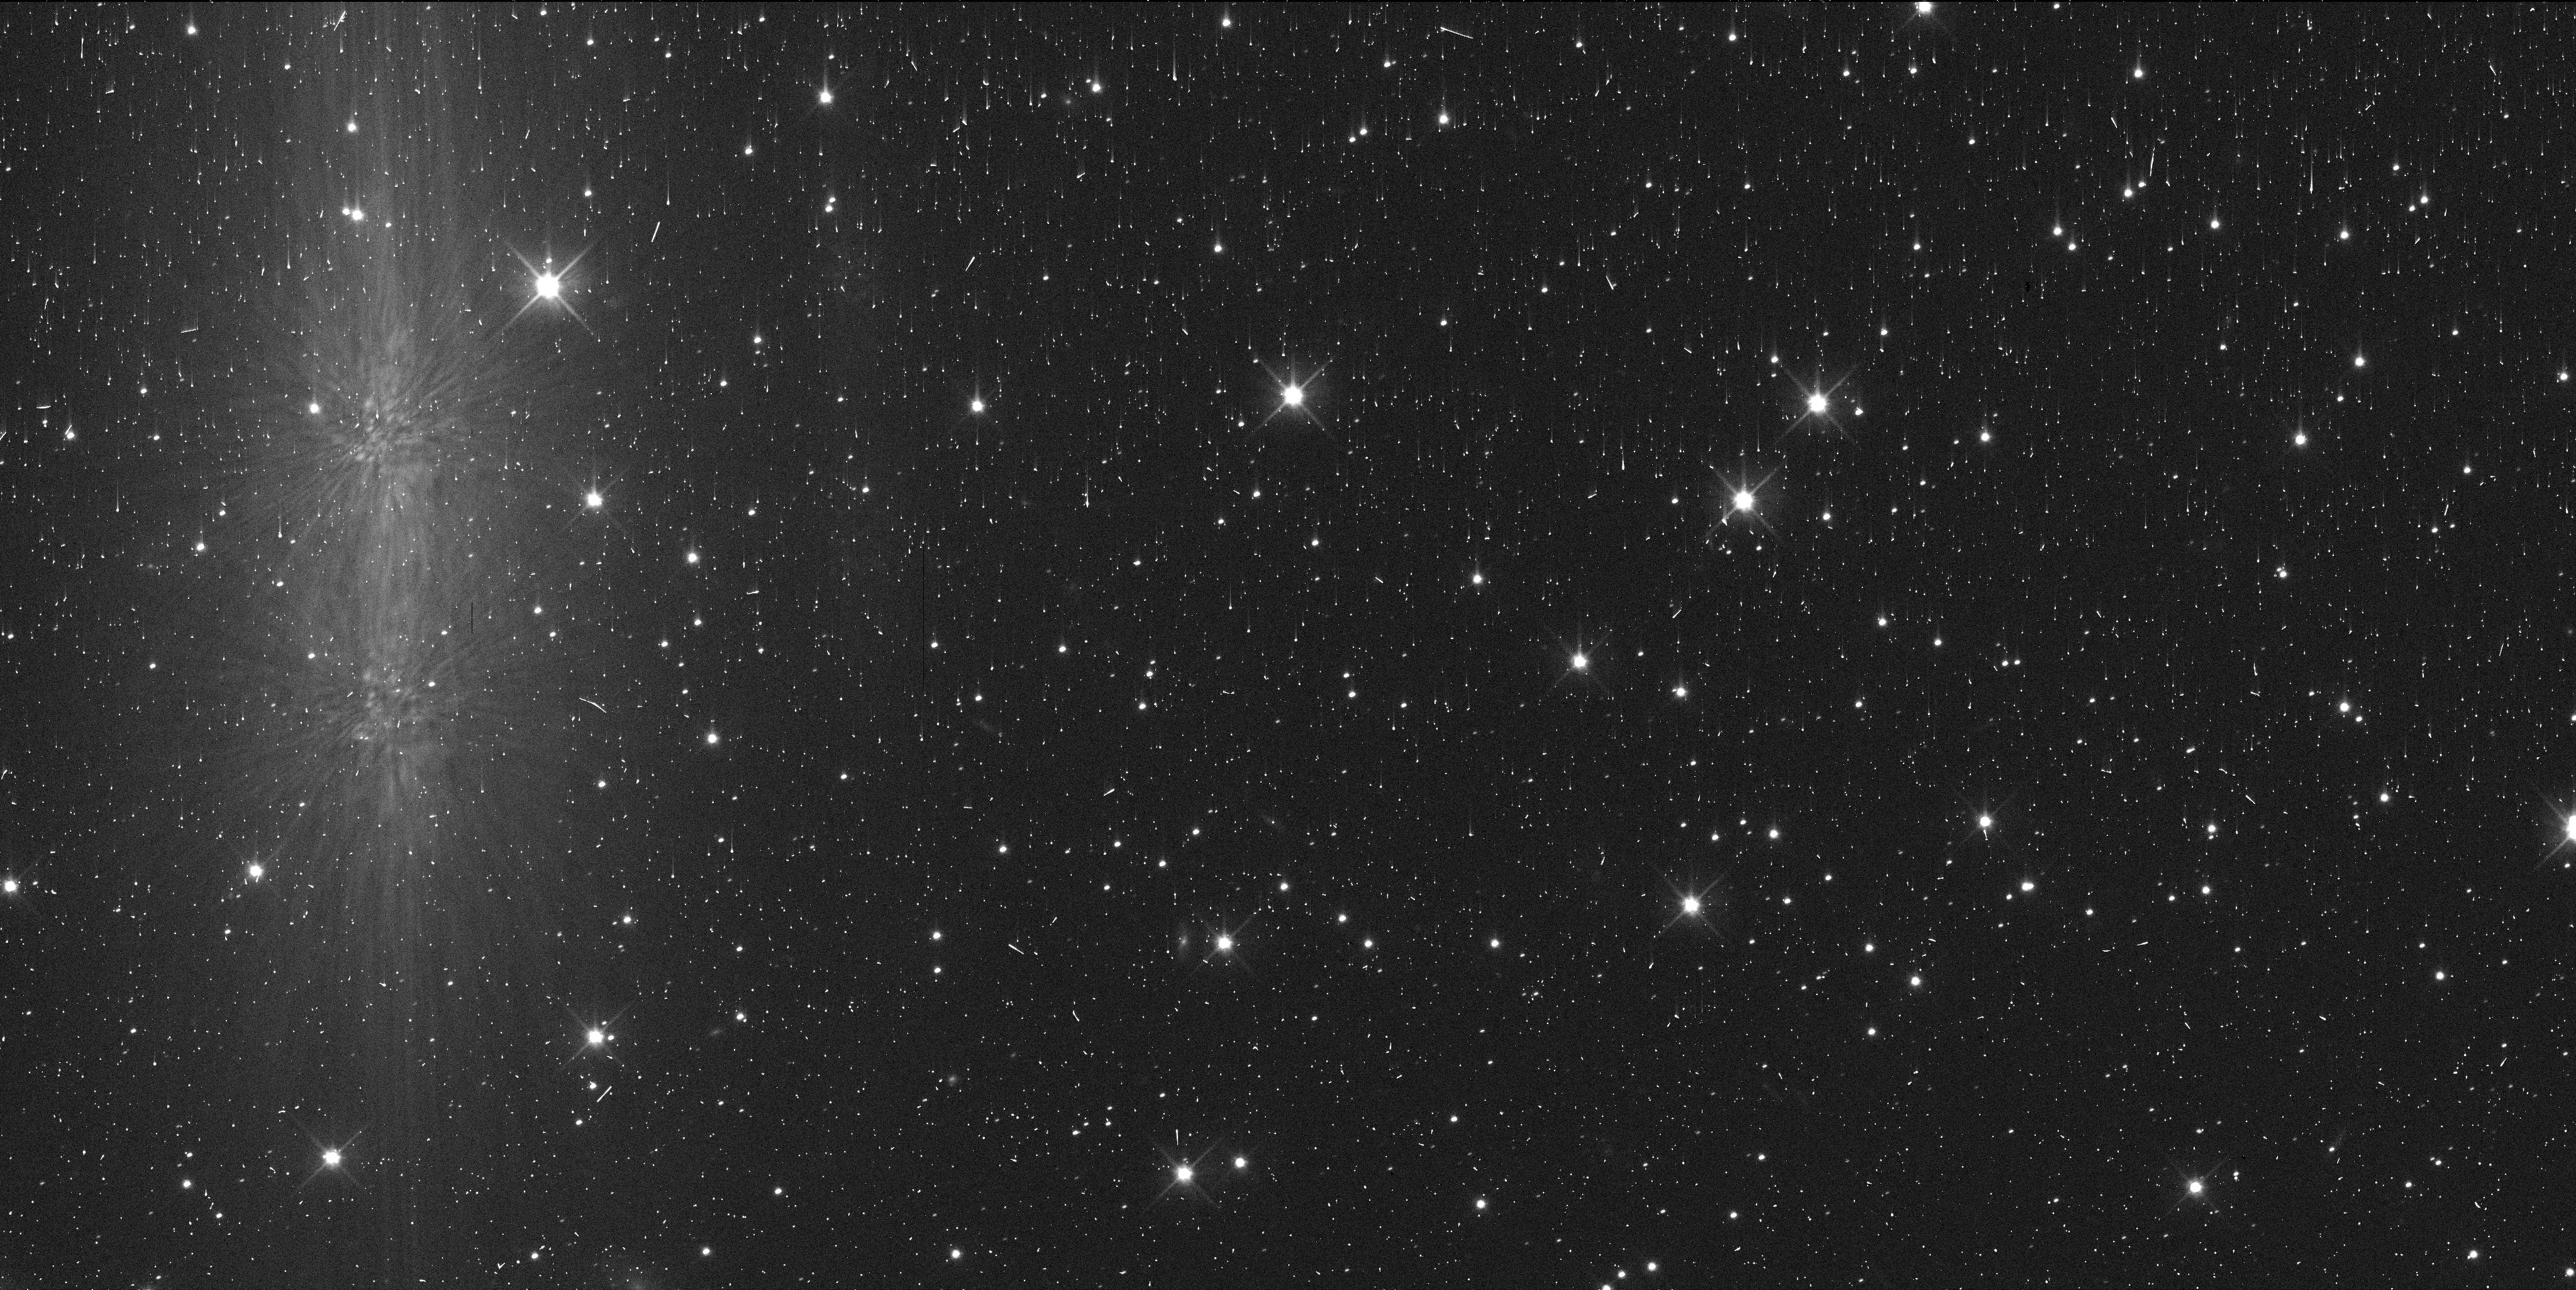
Target: 2020KV11
Instrument: WFC3/UVIS
Filter: F606W
Exposure: 6 min
Observation ID: ieu505irq

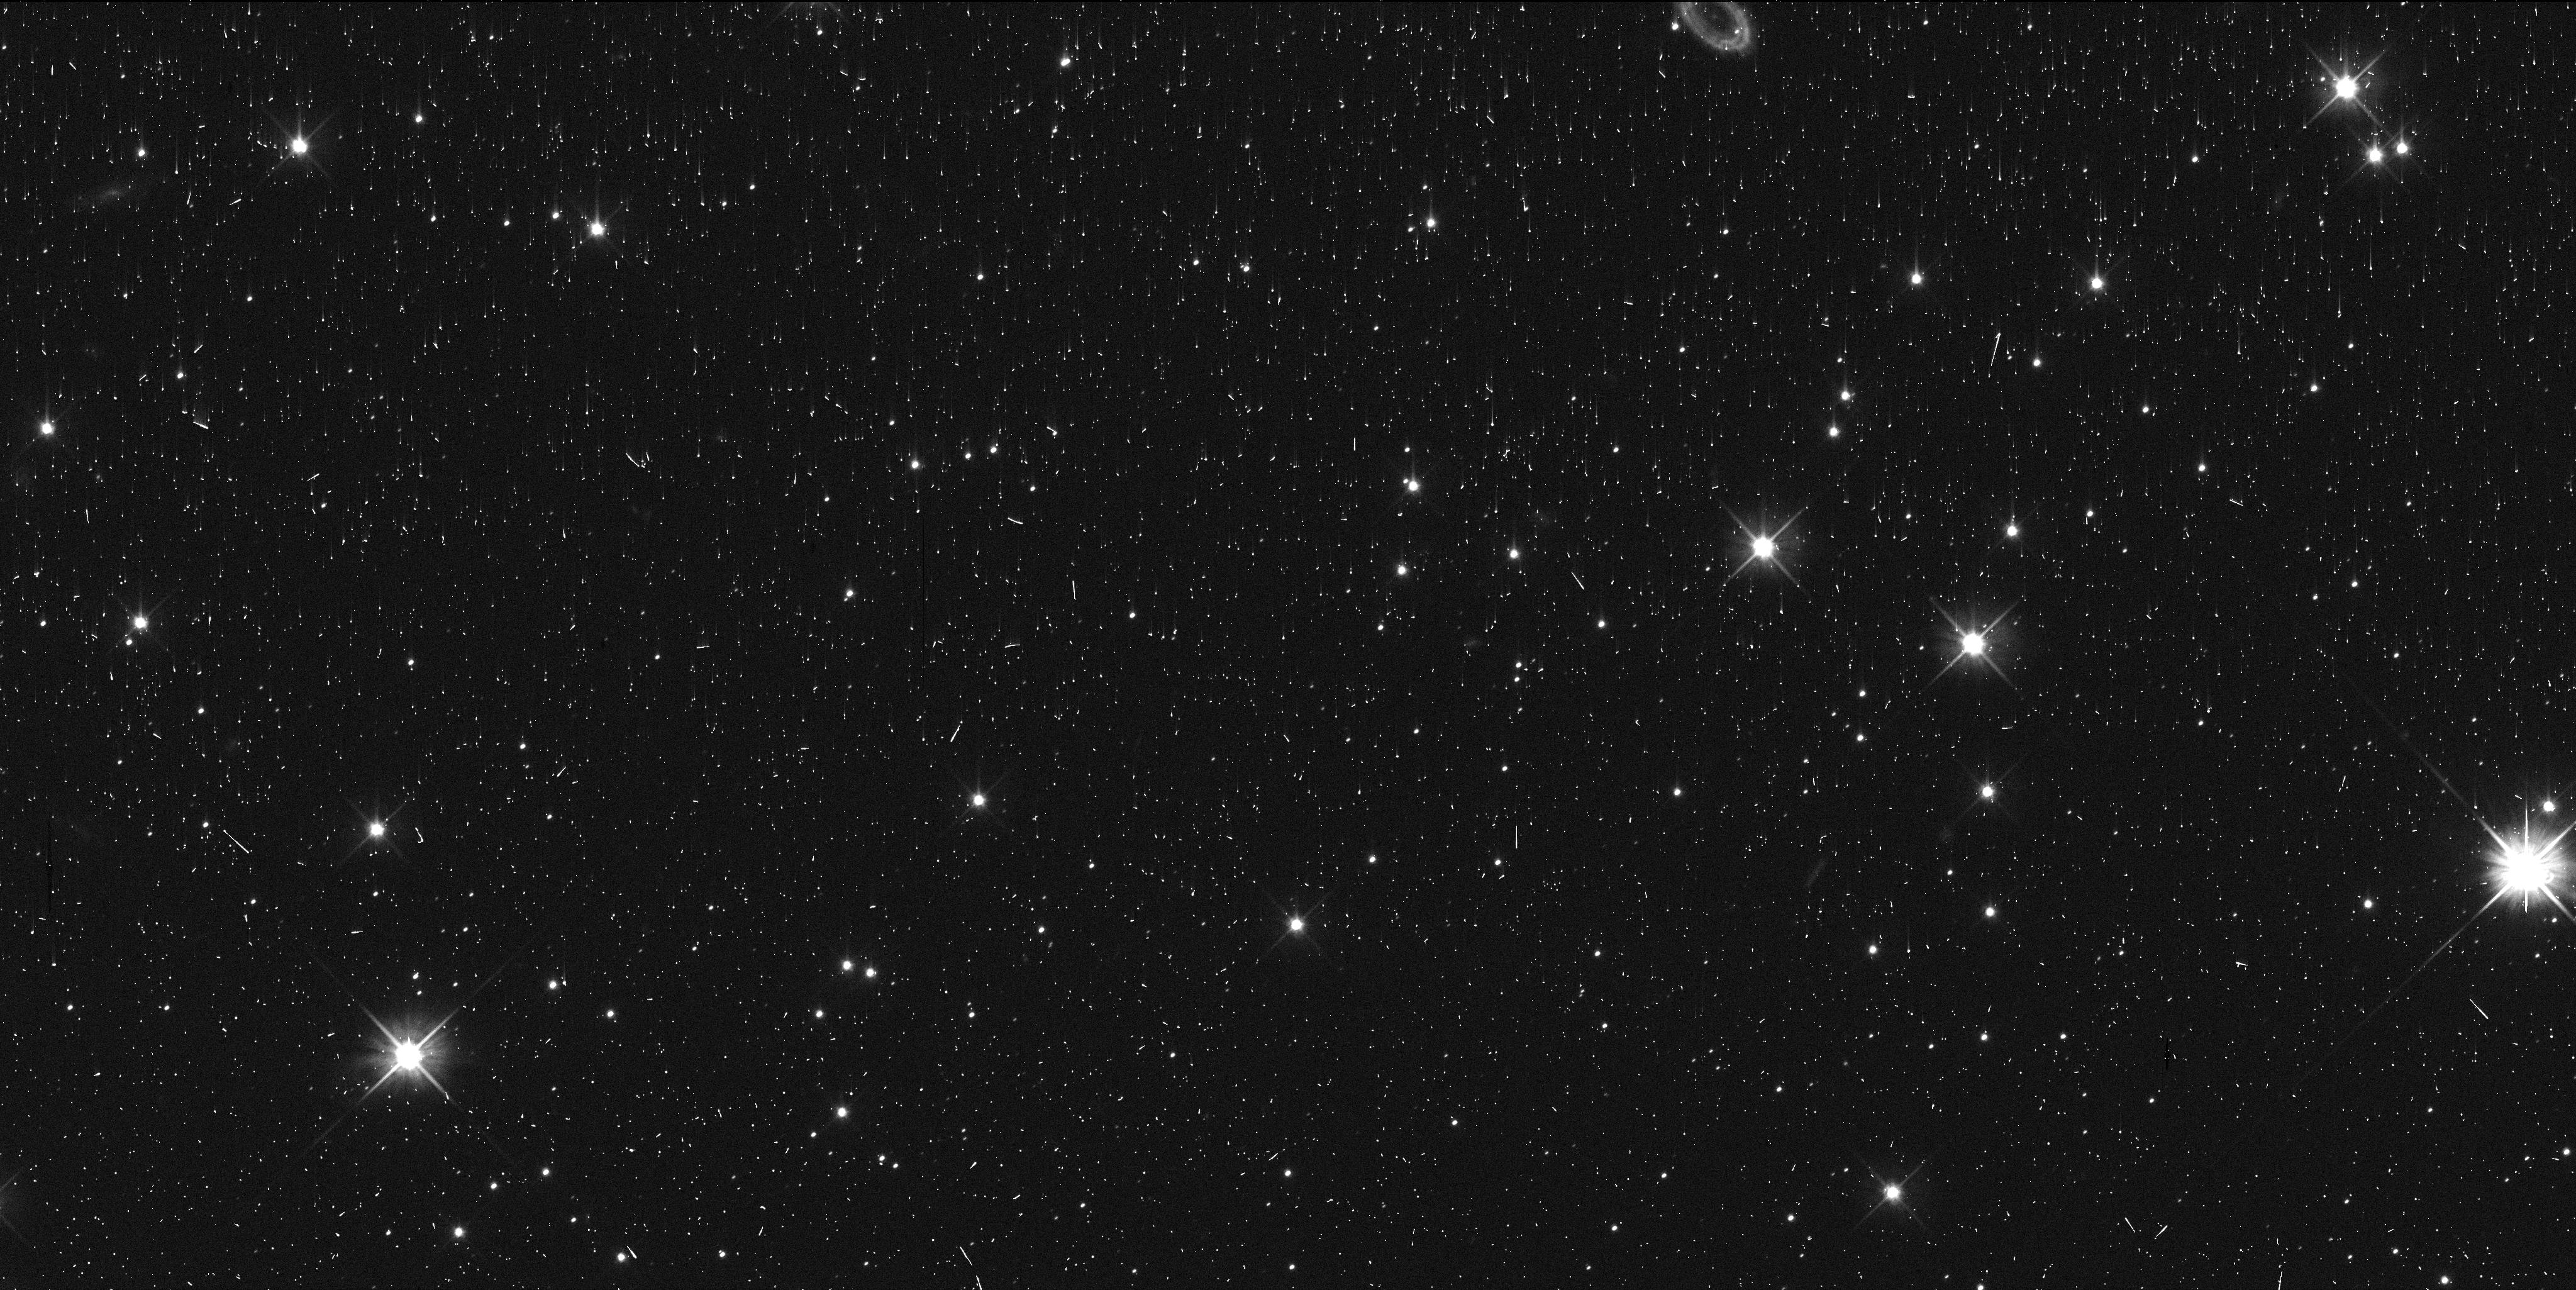
Target: 2020KS11
Instrument: WFC3/UVIS
Filter: F606W
Exposure: 6 min
Observation ID: ieu501itq

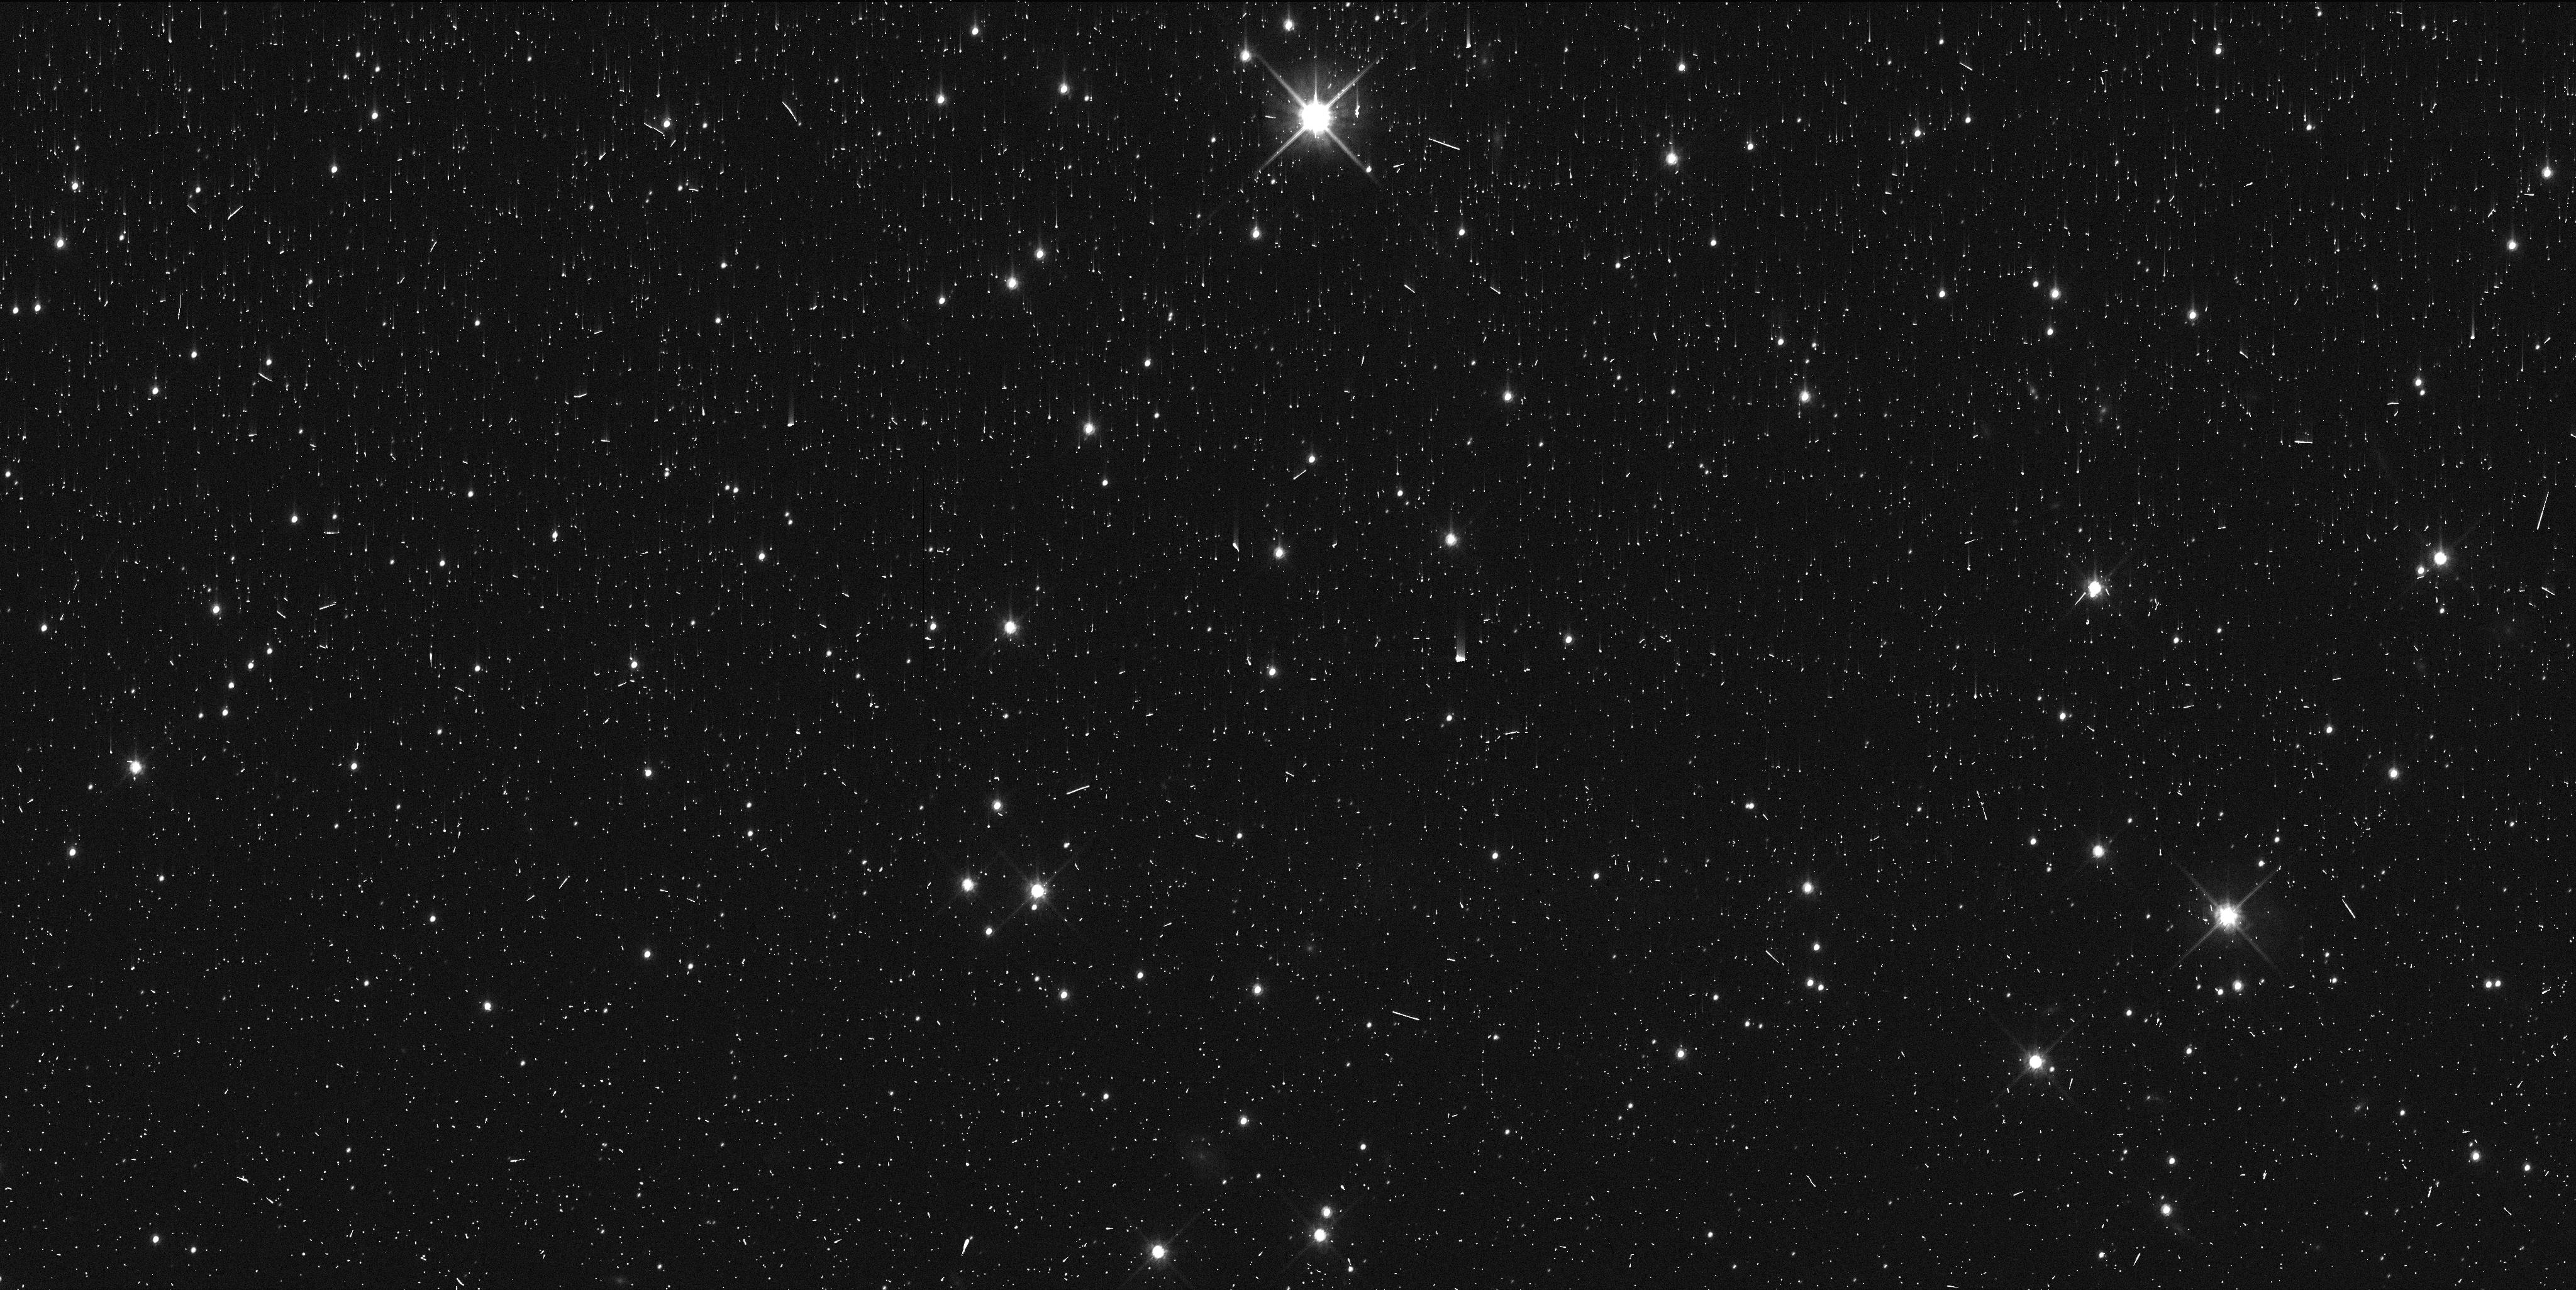
Target: 2020KV11
Instrument: WFC3/UVIS
Filter: F814W
Exposure: 6 min
Observation ID: ieu503qsq

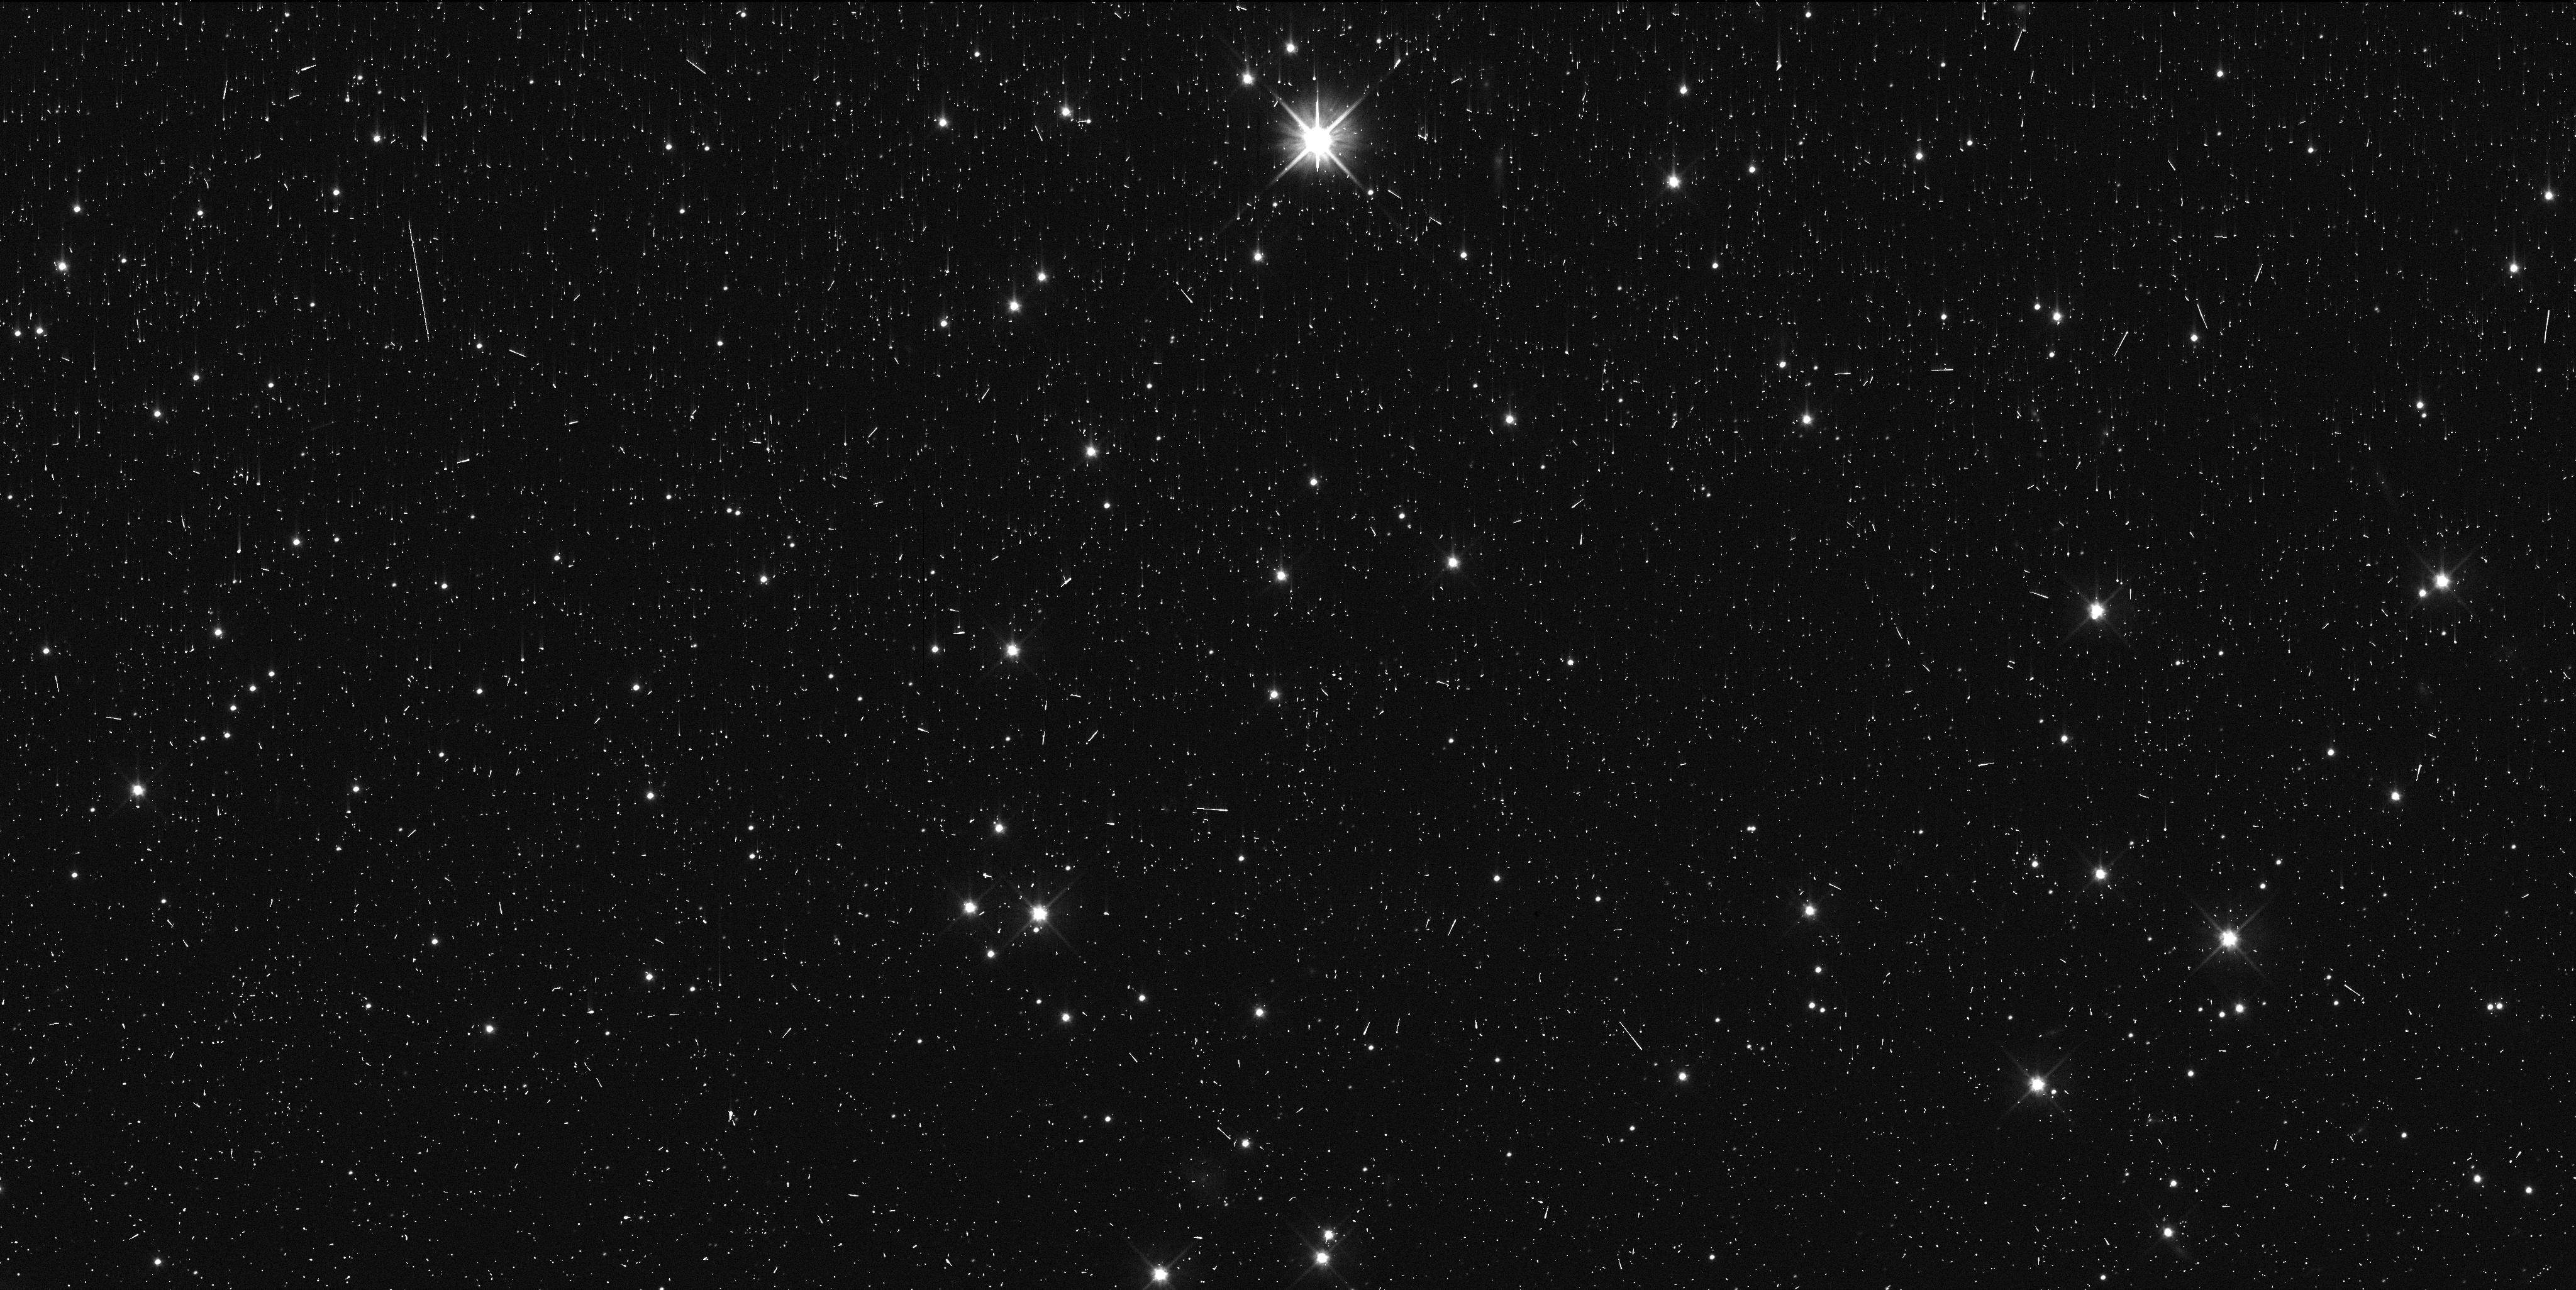
Target: 2020KV11
Instrument: WFC3/UVIS
Filter: F606W
Exposure: 6 min
Observation ID: ieu503qlq

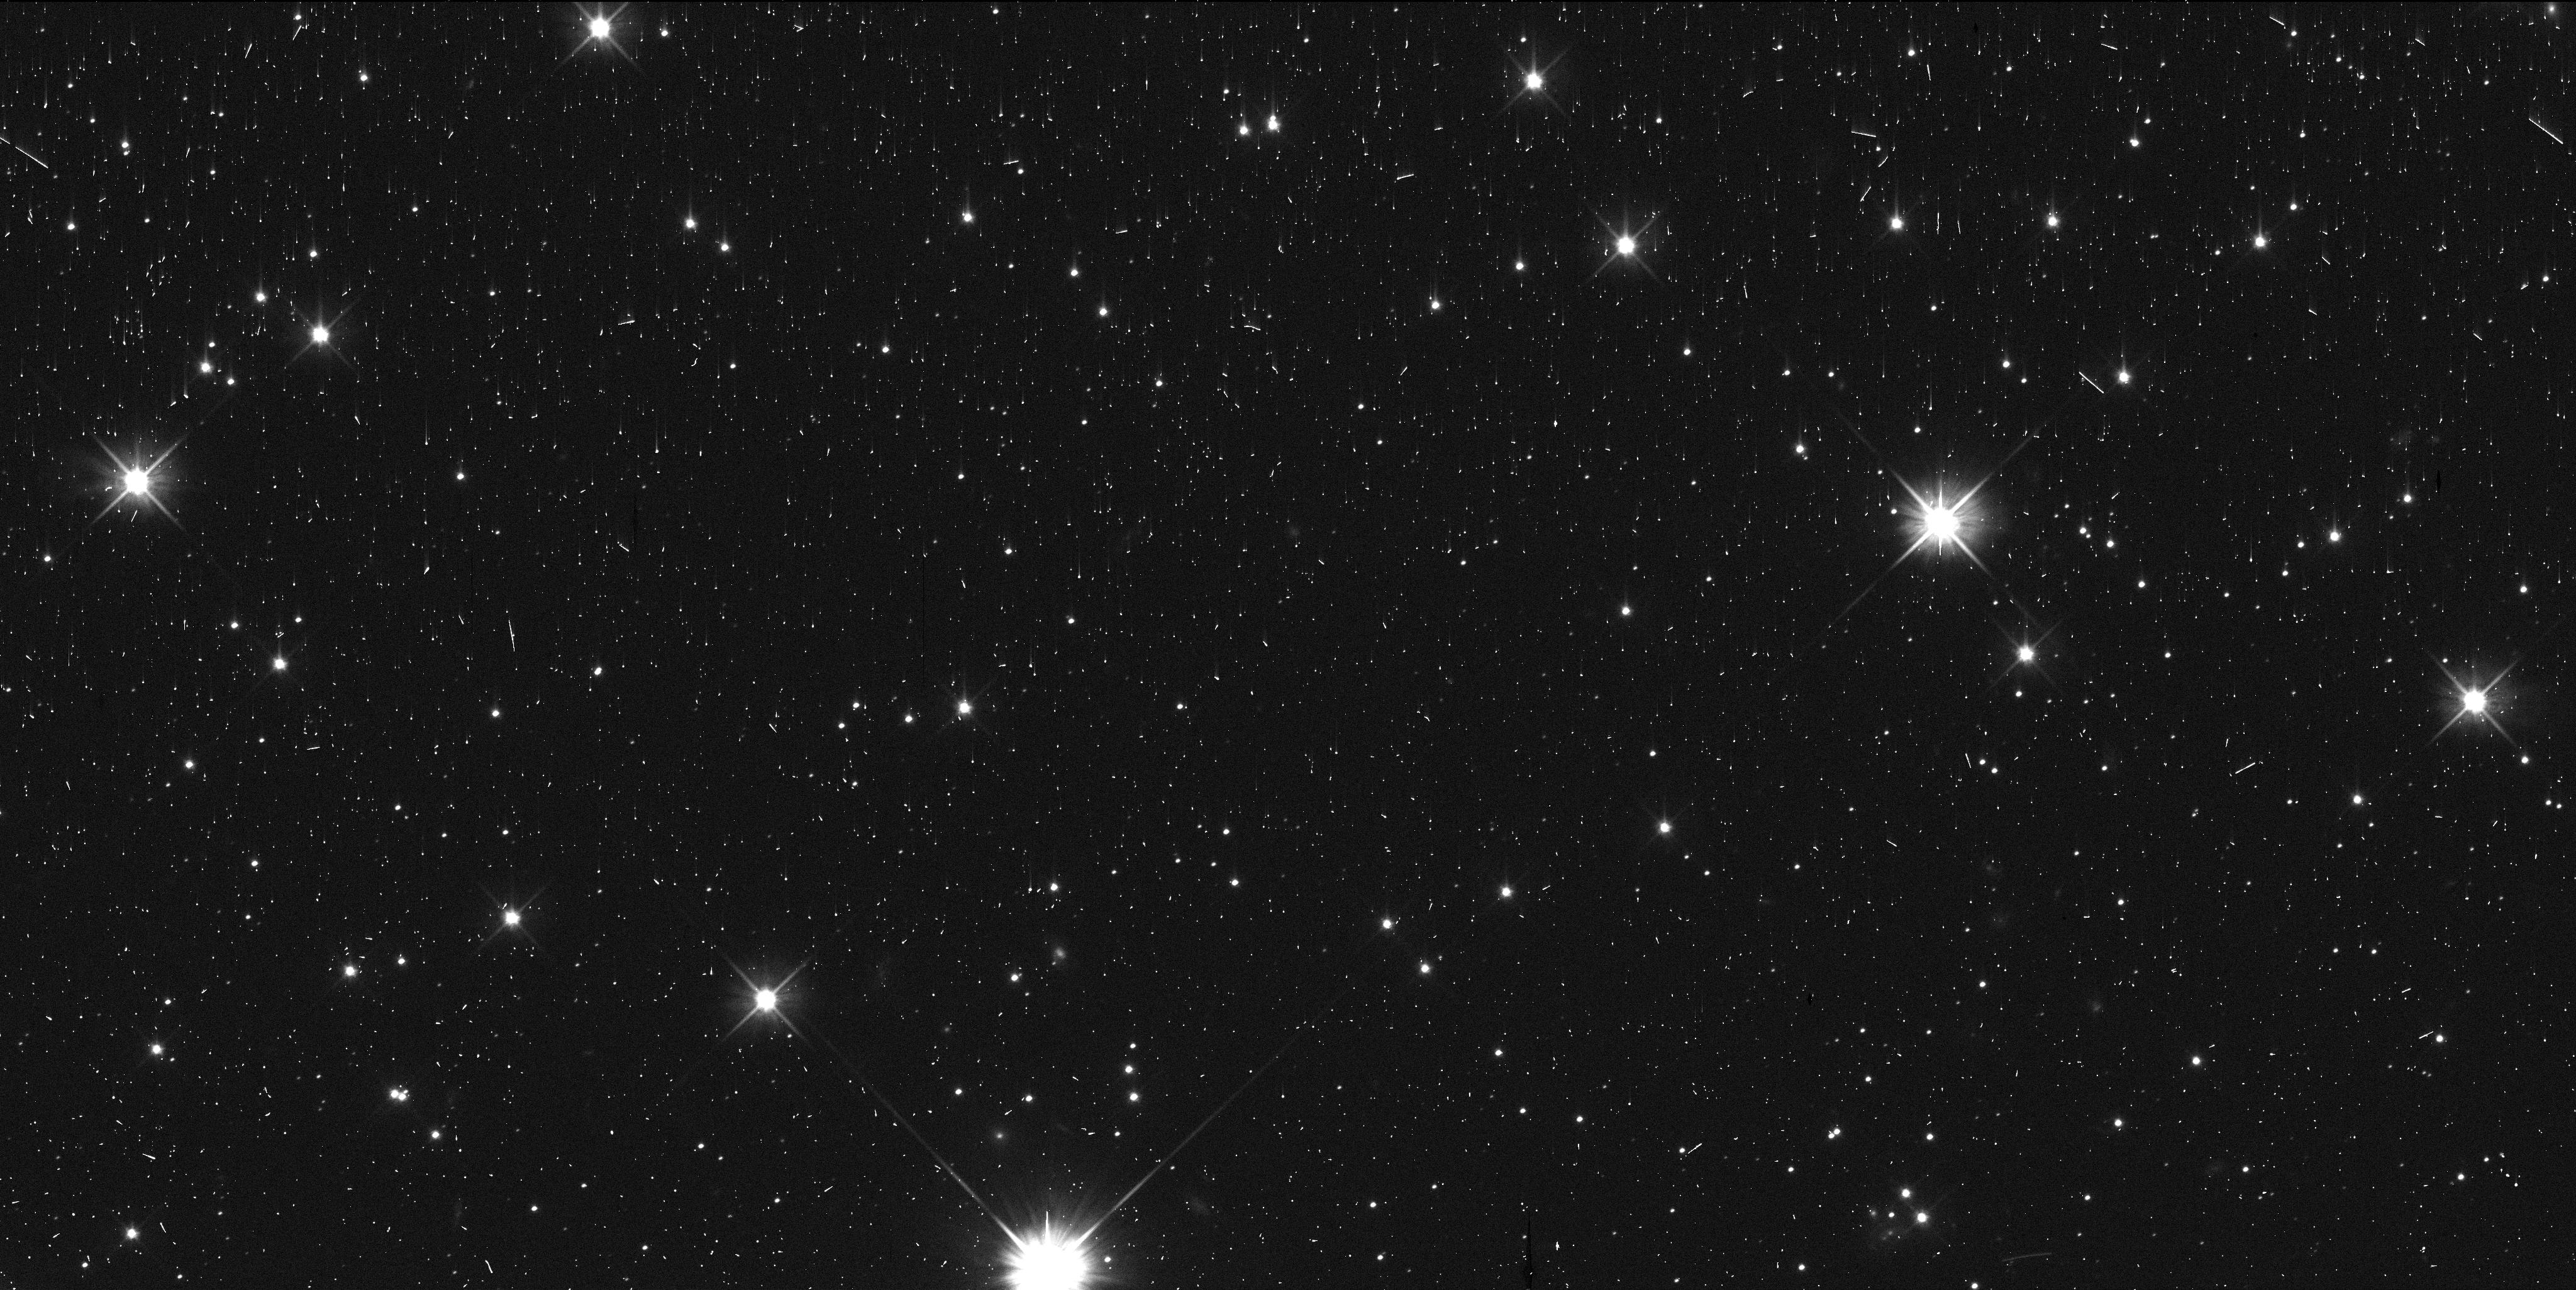
Target: 2020KV11
Instrument: WFC3/UVIS
Filter: F606W
Exposure: 6 min
Observation ID: ieu504i6q

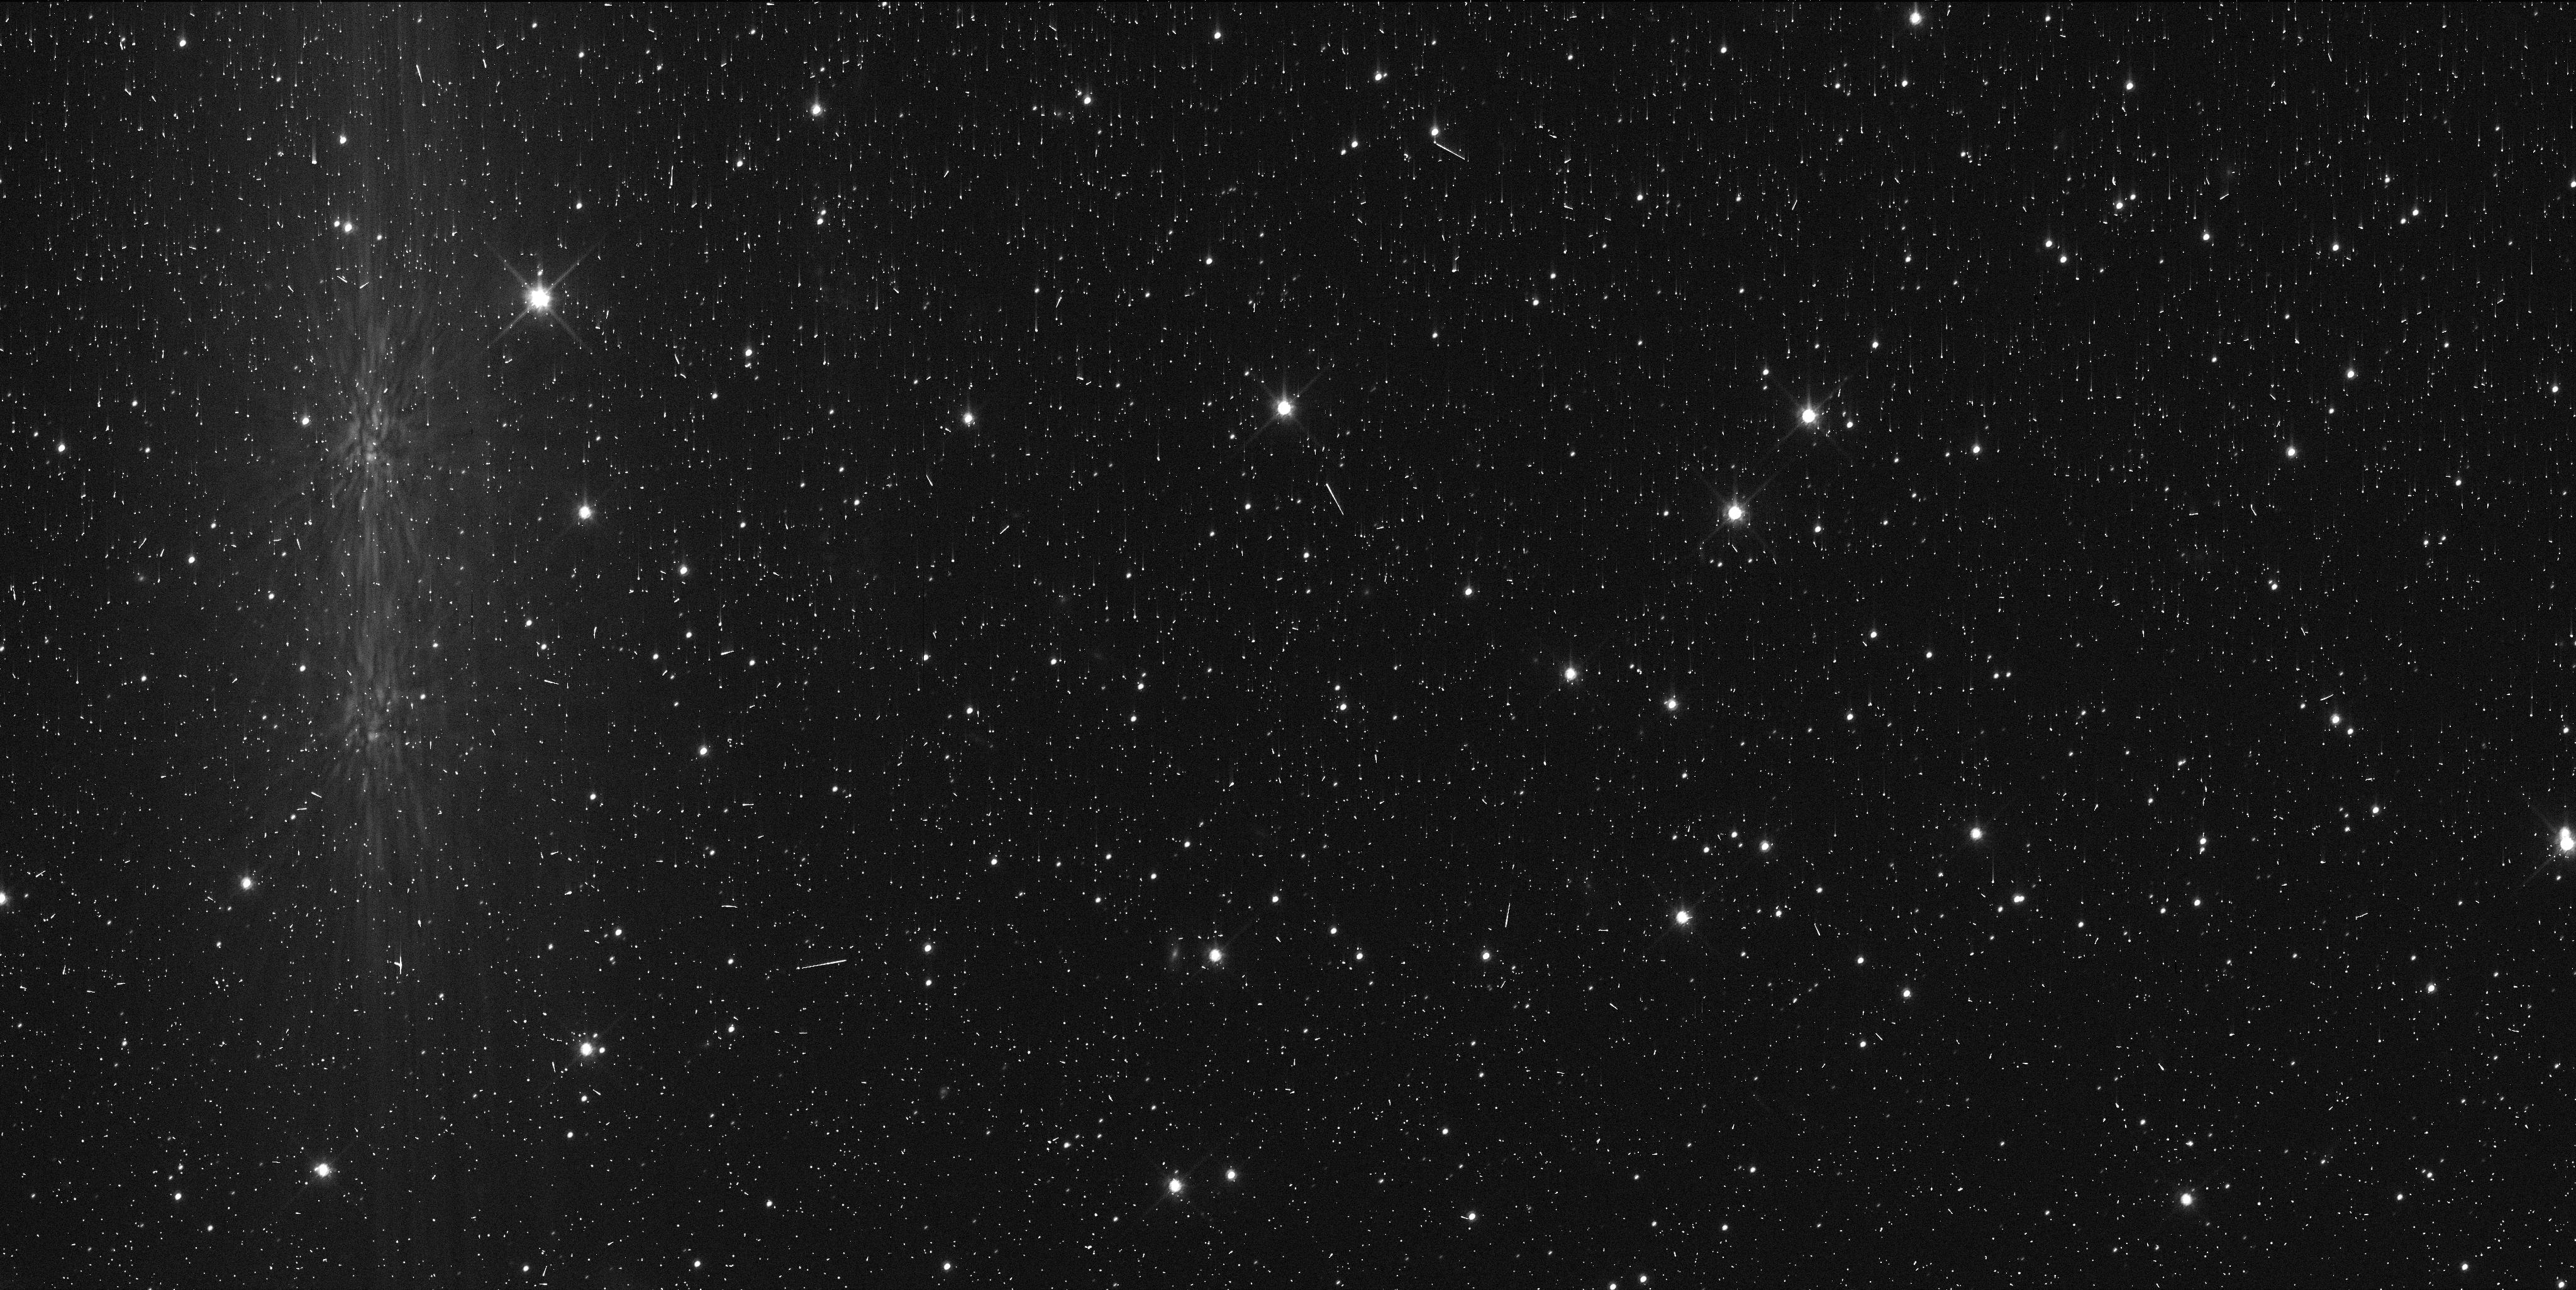
Target: 2020KV11
Instrument: WFC3/UVIS
Filter: F814W
Exposure: 6 min
Observation ID: ieu505ixq

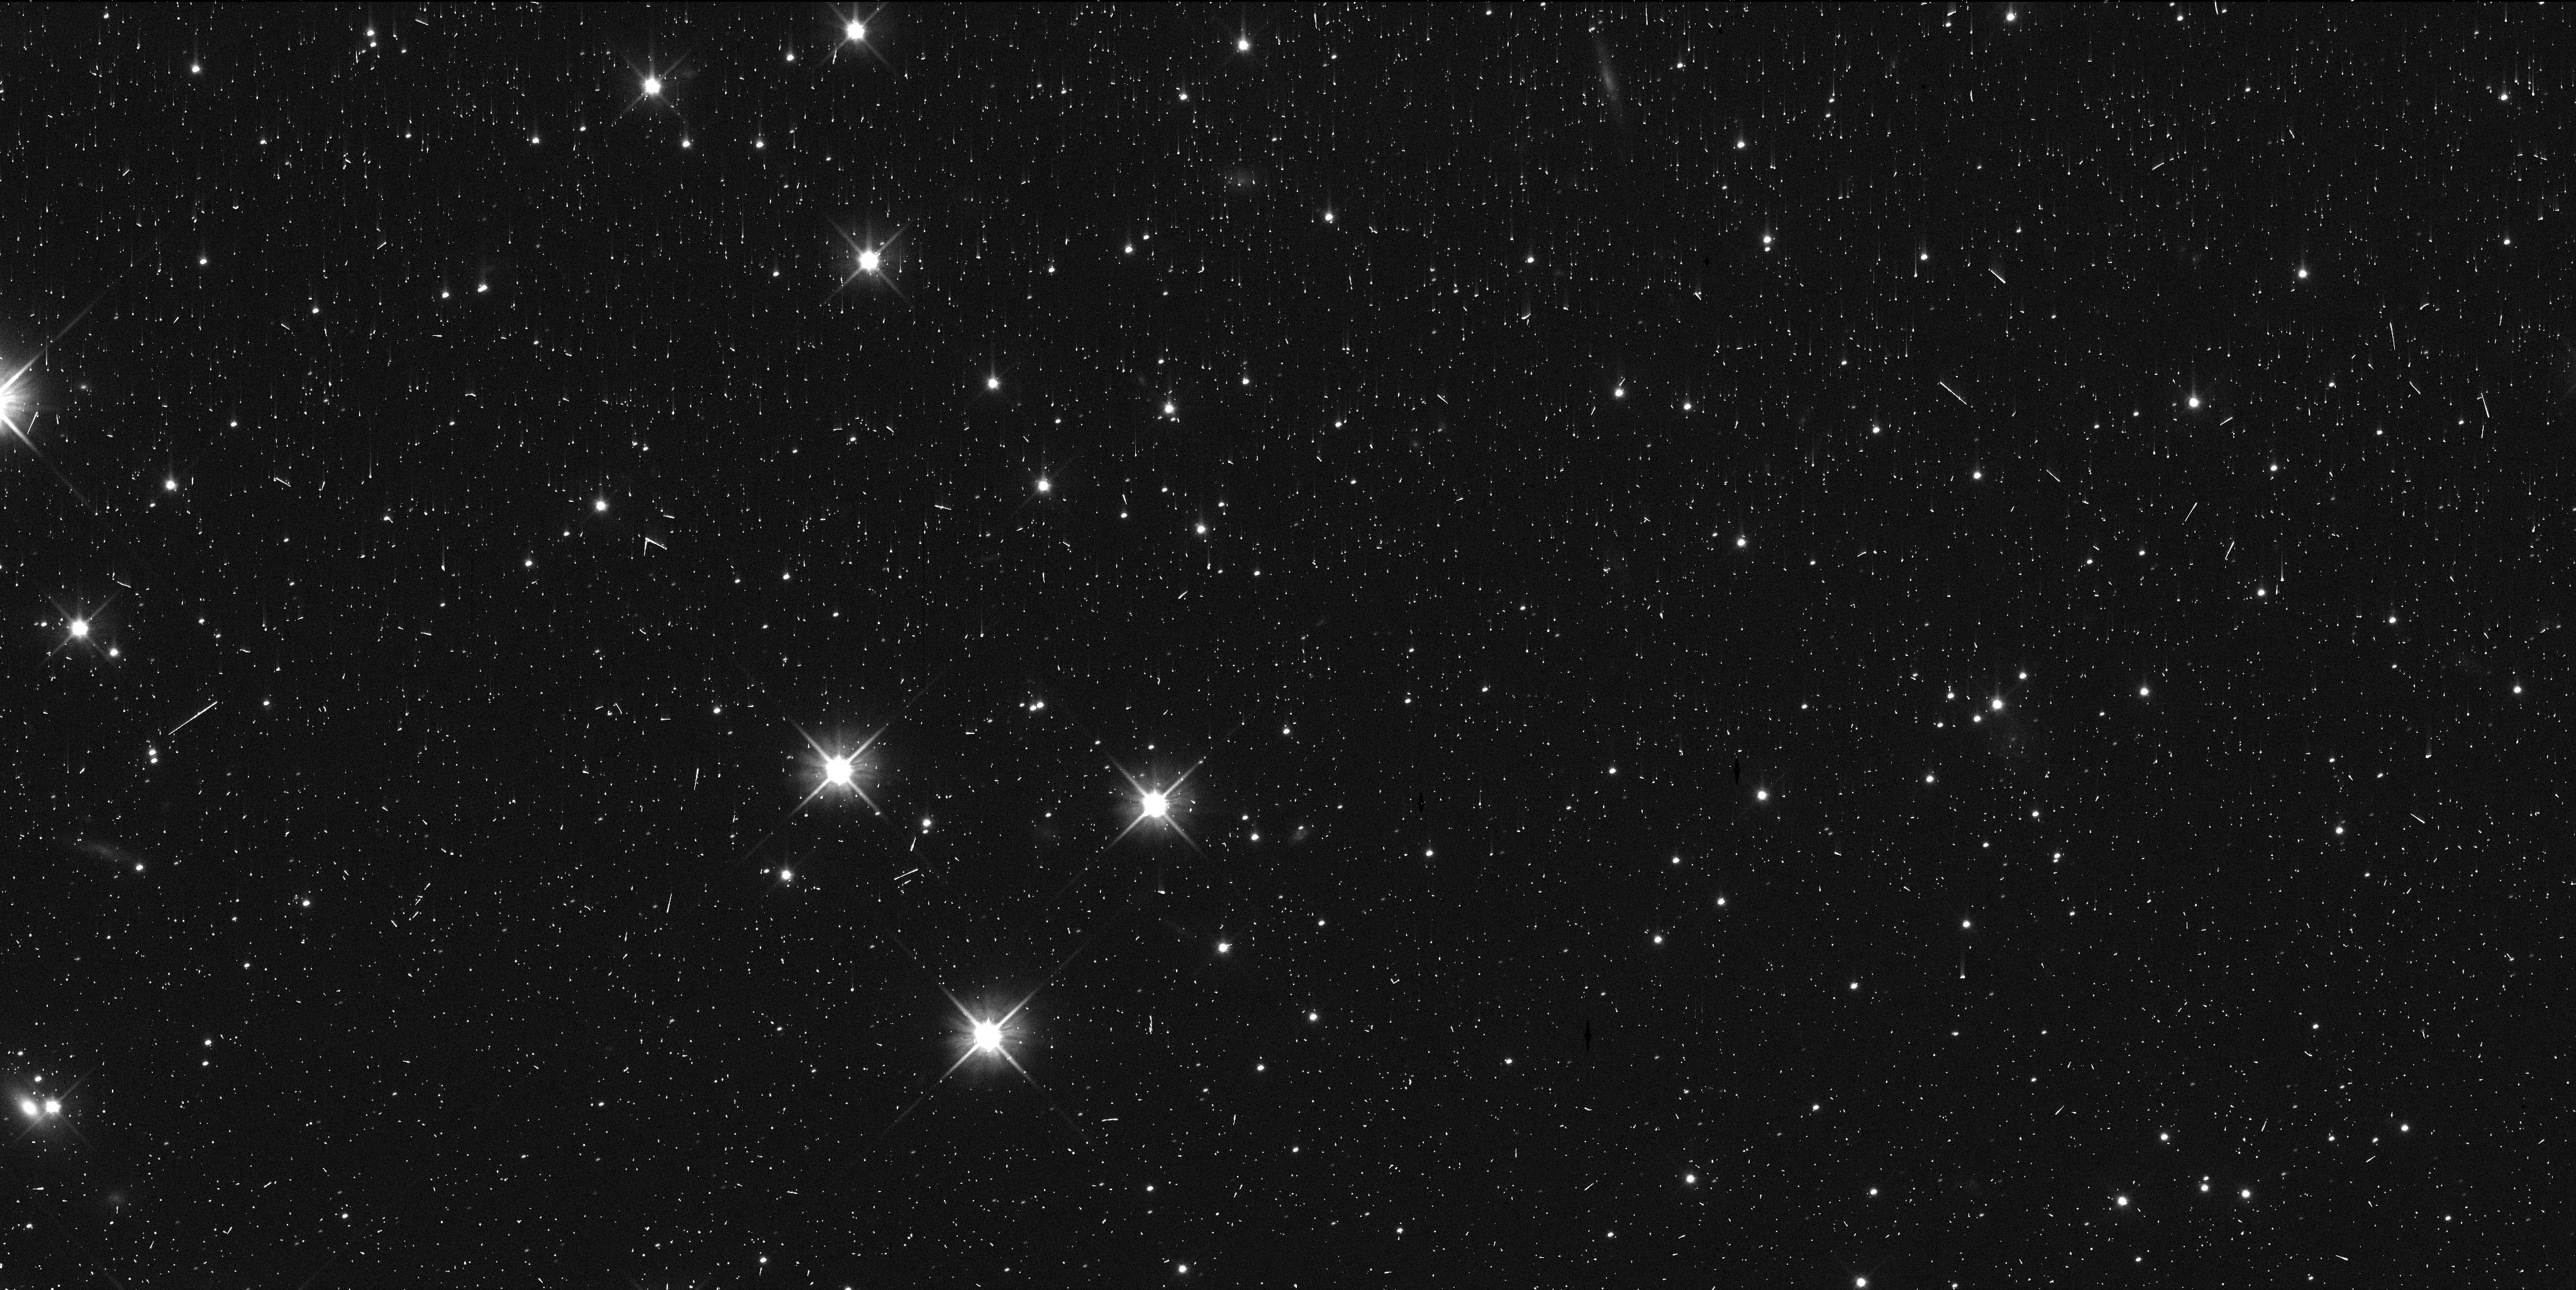
Target: 2020KS11
Instrument: WFC3/UVIS
Filter: F606W
Exposure: 6 min
Observation ID: ieu502yzq

Colors and Astrometry of Two New Horizons Target Scattered Disk Objects (PI: Porter, Simon Bernard)

This program would observe two low-inclination Scattered Disk Objects (SDOs) with five total orbits to measure their color and astrometry. These SDOs, 2020 KS11 and 2020 KV11, are both potential future targets for observation by NASA's New Horizons spacecraft. Their colors would be measured with WFC3/UVIS and two filters (F606W and F814W) to both compare their colors to other past New Horizons, targets and to provide some of the first measurements of the colors of low-inclination SDOs. Low-inclination SDOs are relatively rare in the scattered disk population, and previous ground-based color investigations were only able to measure colors for an even smaller fraction of those. The proposed observations would measure the colors of fainter and smaller SDOs than are possible to measure from the ground, helping to understand this curious population. The proposed observations are critical to be performed in Cycle 29, as additional HST astrometry is required to improve their orbits sufficiently to allow New Horizons them, and the sooner that astrometry is available, the sooner that the New Horizons project can plan those observations. The proposed observations would improve the orbit of 2020 KS11 more than is possible with ground-based telescopes before it would be observed by New Horizons in 2024, and would provide as much improvement in the orbit of 2020 KV11 as eight semesters of ground-based data. These targets were not previously proposed to be observed in Cycle 29, as the Cycle 28 observations of them were required first to know that they were good targets for New Horizons, and to know what quantity of additional HST astrometry would be required.